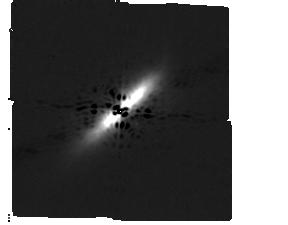
Target: BETA-PIC
Instrument: MIRI/CORON
Filter: F1140C+4QPM_1140
Exposure: 4 min
Observation ID: jw01241-c1023_t005_miri_f1140c-mask1140

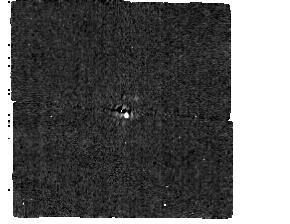
Target: HR-2562
Instrument: MIRI/CORON
Filter: F1065C+4QPM_1065
Exposure: 1 min
Observation ID: jw01241-c1024_t007_miri_f1065c-mask1065

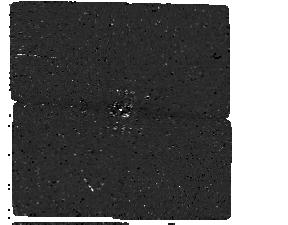
Target: KAPPA-AND
Instrument: MIRI/CORON
Filter: F1550C+4QPM_1550
Exposure: 15 min
Observation ID: jw01241-c1021_t003_miri_f1550c-mask1550

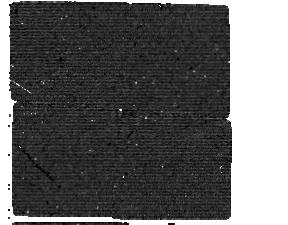
Target: 51-ERI
Instrument: MIRI/CORON
Filter: F1550C+4QPM_1550
Exposure: 1.2 h
Observation ID: jw01241-c1018_t001_miri_f1550c-mask1550

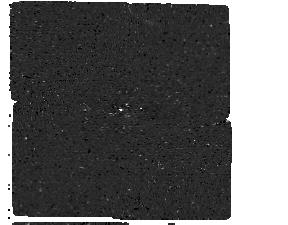
Target: HR-2562
Instrument: MIRI/CORON
Filter: F1550C+4QPM_1550
Exposure: 20 min
Observation ID: jw01241-c1026_t007_miri_f1550c-mask1550

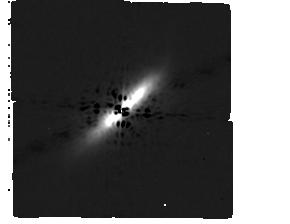
Target: BETA-PIC
Instrument: MIRI/CORON
Filter: F1065C+4QPM_1065
Exposure: 3 min
Observation ID: jw01241-c1022_t005_miri_f1065c-mask1065

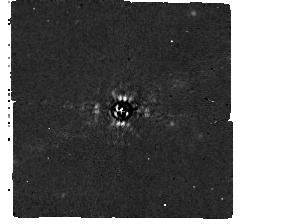
Target: 51-ERI
Instrument: MIRI/CORON
Filter: F1065C+4QPM_1065
Exposure: 1.5 h
Observation ID: jw01241-c1016_t001_miri_f1065c-mask1065

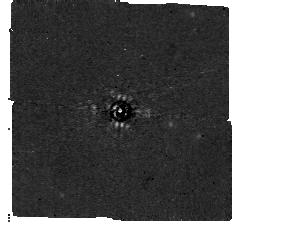
Target: 51-ERI
Instrument: MIRI/CORON
Filter: F1140C+4QPM_1140
Exposure: 44 min
Observation ID: jw01241-c1017_t001_miri_f1140c-mask1140

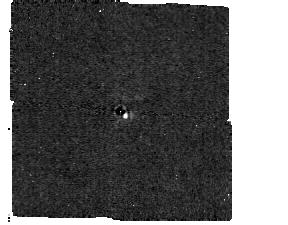
Target: HR-2562
Instrument: MIRI/CORON
Filter: F1140C+4QPM_1140
Exposure: 1 min
Observation ID: jw01241-c1025_t007_miri_f1140c-mask1140

MIRI Coronagraphic Imaging of exoplanets (PI: Ressler, Michael E.)

Characterization of 51 Eridani b, beta Pic b, kappa Anromeda b, and HR 2562 B with MIRI coronagraphy in the F1065C, F1140C, and/or F1550C filters. The observations have constraints on the telescope orientation to ensure the observability of the planets between the coronagraph quadrant's attenuation zones. The program also includes observations of reference stars, with 9-point grid dither, to enable PSF subtraction in the science data.